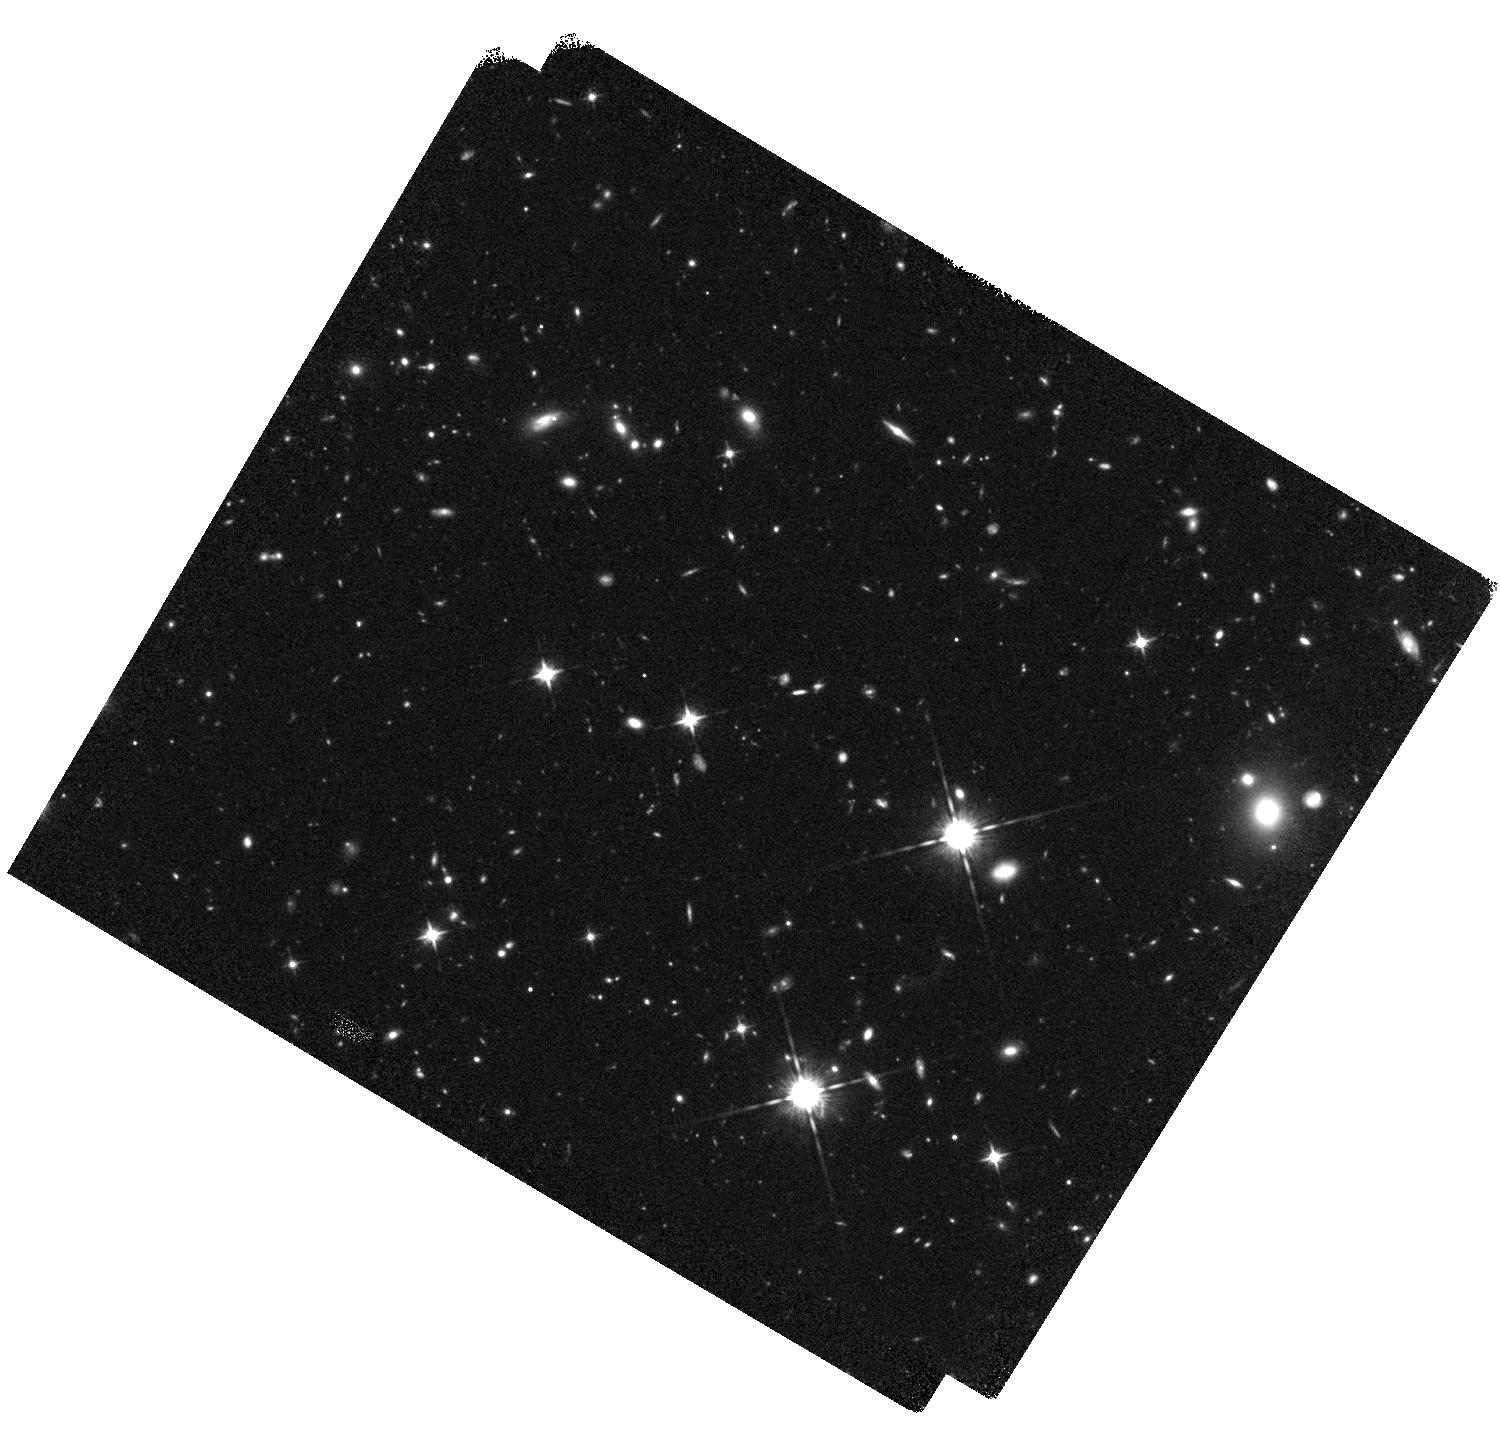
Target: CODEEPFIELD
Instrument: WFC3/IR
Filter: F125W
Exposure: 45 min
Observation ID: hst_13384_02_wfc3_ir_f125w_icbs02

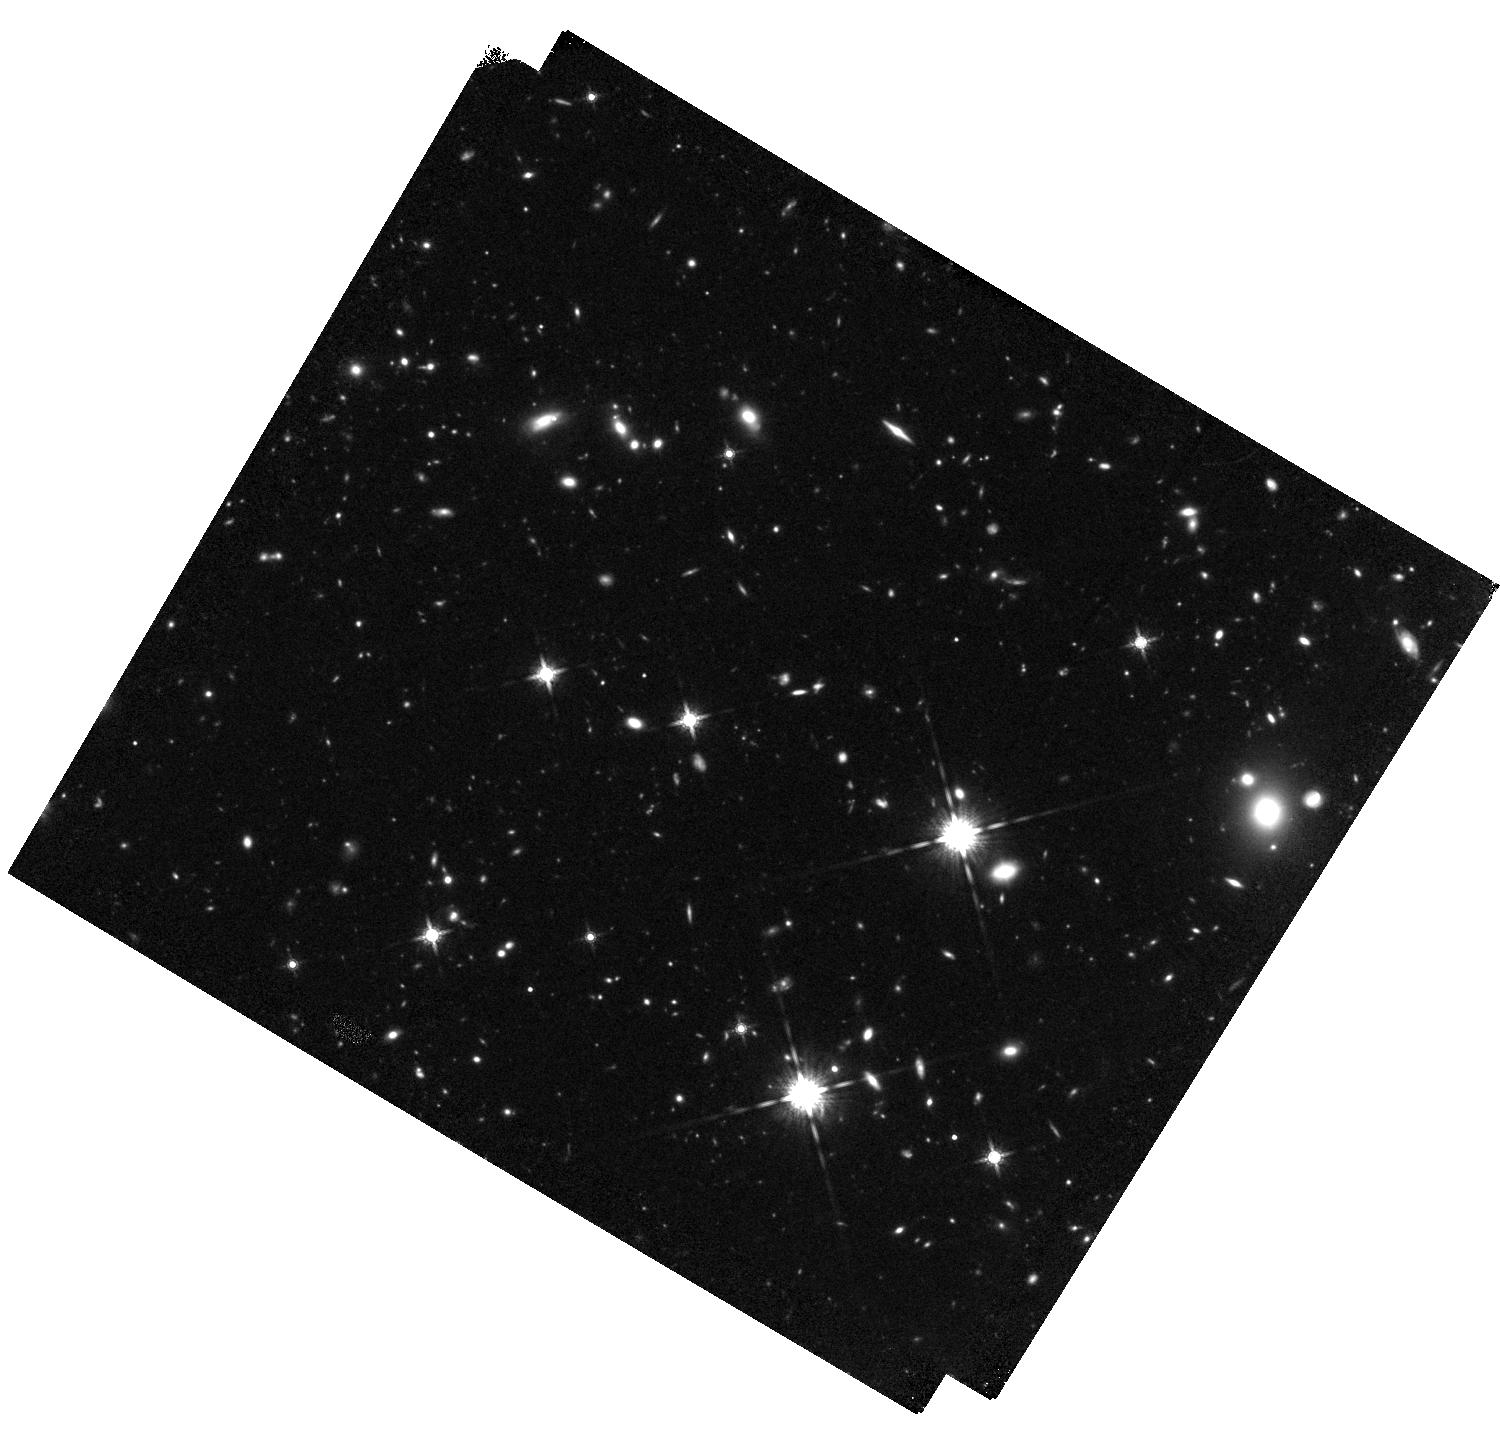
Target: CODEEPFIELD
Instrument: WFC3/IR
Filter: F160W
Exposure: 1.5 h
Observation ID: hst_13384_02_wfc3_ir_f160w_icbs02

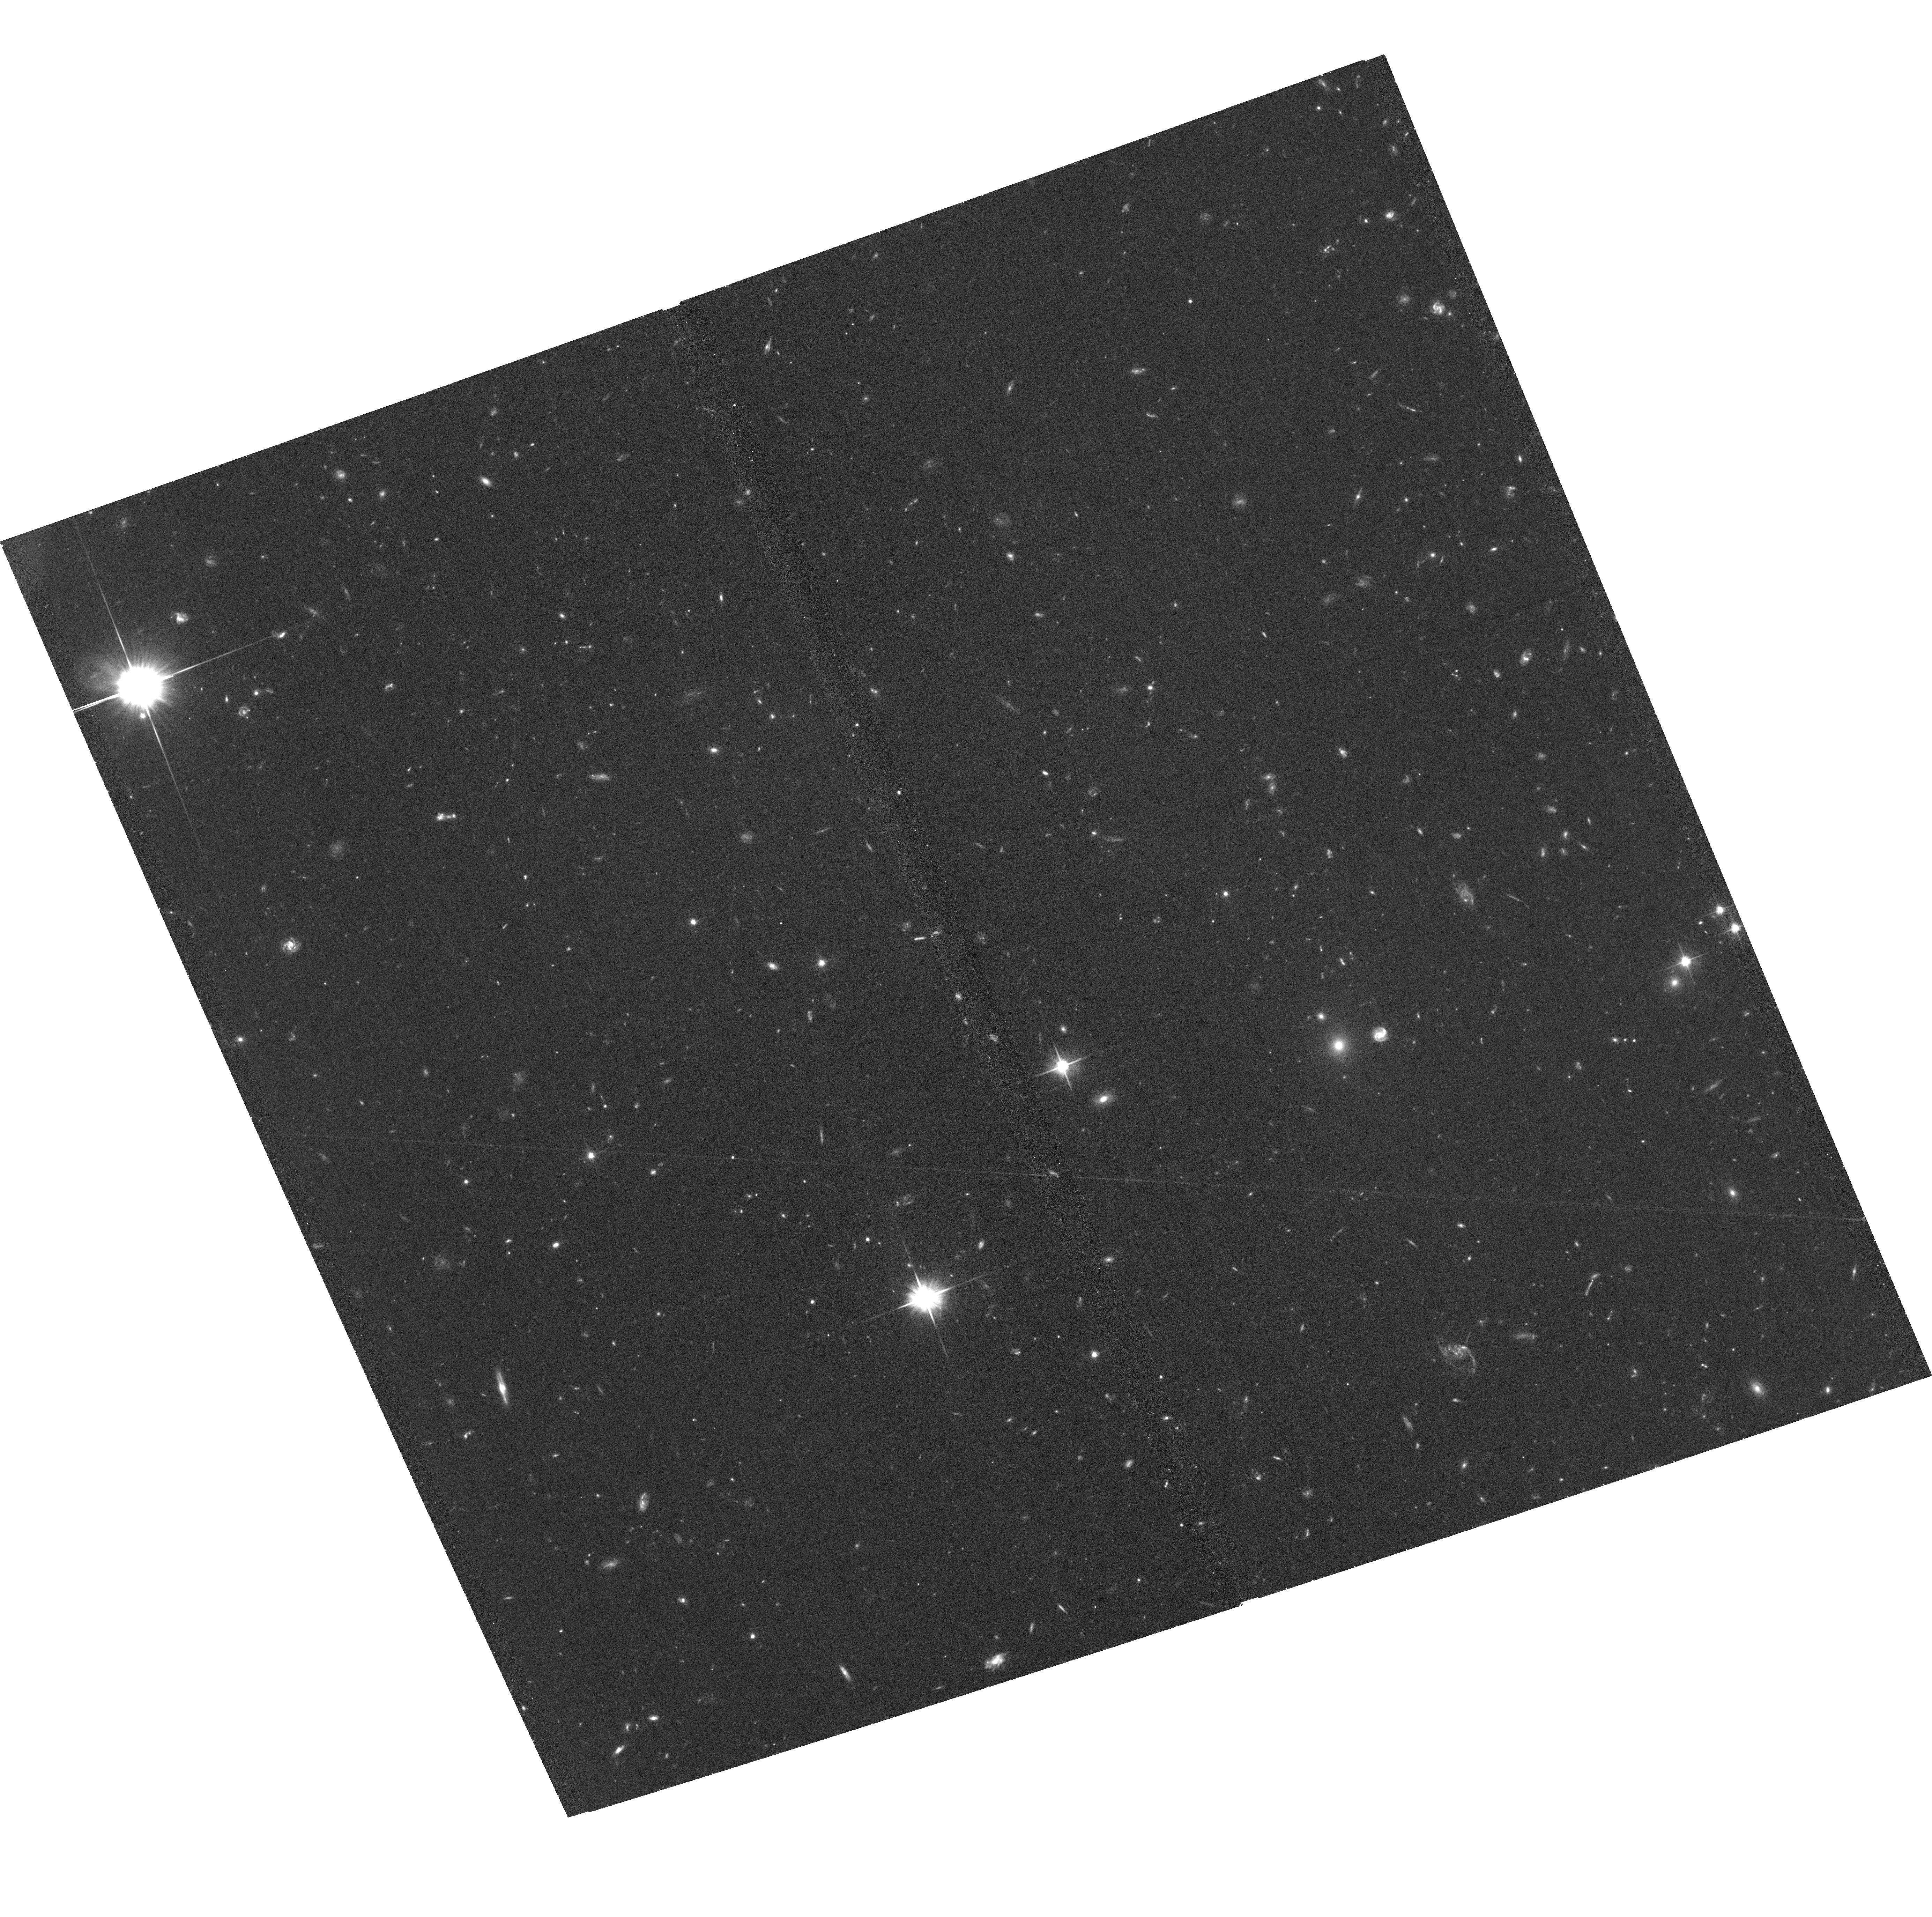
Target: CODEEPFIELD
Instrument: ACS/WFC
Filter: F606W
Exposure: 37 min
Observation ID: hst_13384_01_acs_wfc_f606w_jcbs01

A Simultaneous Measurement of the Cold Gas, Star Formation Rate, and Stellar Mass Histories of the Universe (PI: Riechers, Dominik A.)

We have recently initiated a study that has the potential to fundamentally change our picture of galaxy evolution. Using the Jansky Very Large Array, we target a "Molecular Deep Field" to measure, for the first time, the unbiased cosmic evolution of the gas content of galaxies ("Cold Gas History of the Universe") at high redshift. We here request HST ACS and WFC3/IR observations to determine the rest-frame optical morphologies and spatially resolved star formation and stellar mass properties of the galaxies in this region to simultaneously measure the cold gas, star formation rate and stellar mass histories of the universe in a common legacy field. The high resolution and sensitivity of the HST data will allow us to directly tie the gas content, gas fractions, and star formation rates to the structural properties of galaxies. This will provide a deeper understanding of the drivers of star formation and stellar bulge/disk growth based and their connection to the gas supply and dynamics in galaxies, as well as the relative importance of mergers vs. passively evolving galaxies. The proposed inexpensive study will also enable us to study the star formation properties of the most distant spectroscopically confirmed galaxy protocluster at z=5.3. With ALMA, we have serendipitously discovered a new population of [CII]-luminous, otherwise undetected galaxies at the redshift of this protocluster. The proposed WFC3/IR data will likely be deep enough to detect the rest-frame UV emission from these enigmatic galaxies, enabling us to investigate their true nature.